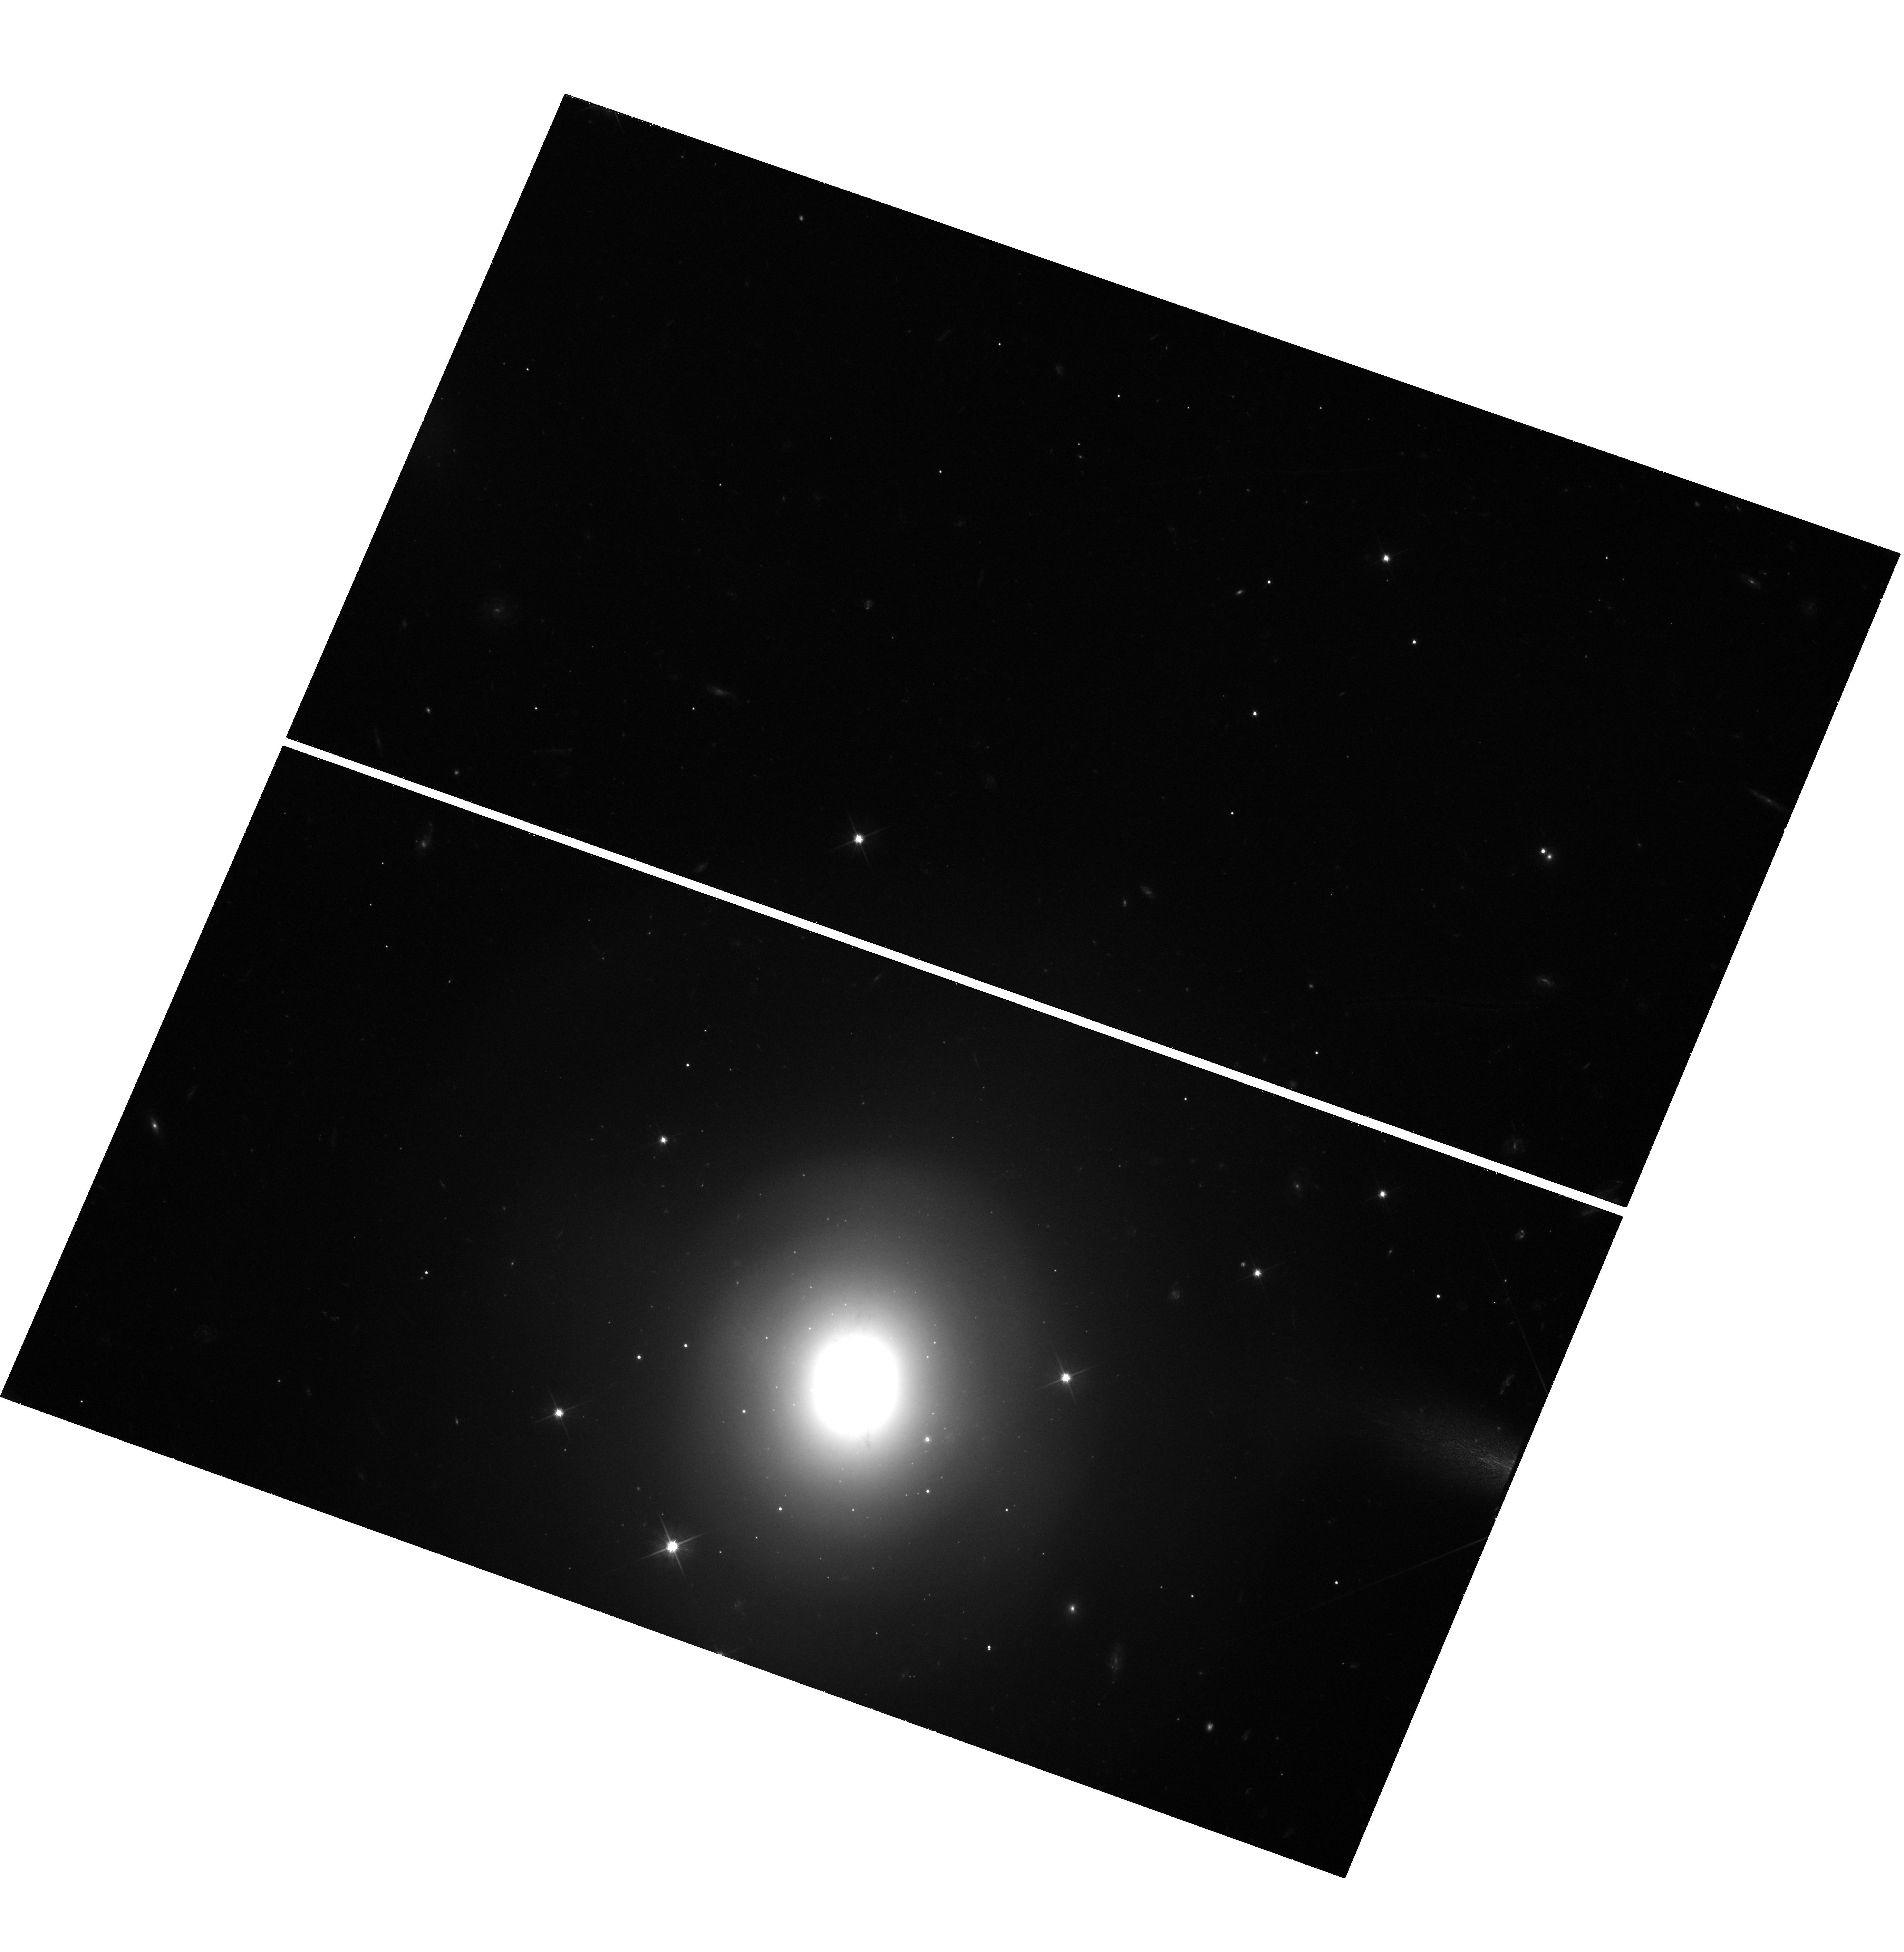
Target: GW170817
Instrument: WFC3/UVIS
Filter: F606W
Exposure: 1.6 h
Observation ID: hst_15482_1a_wfc3_uvis_f606w_idsm1a

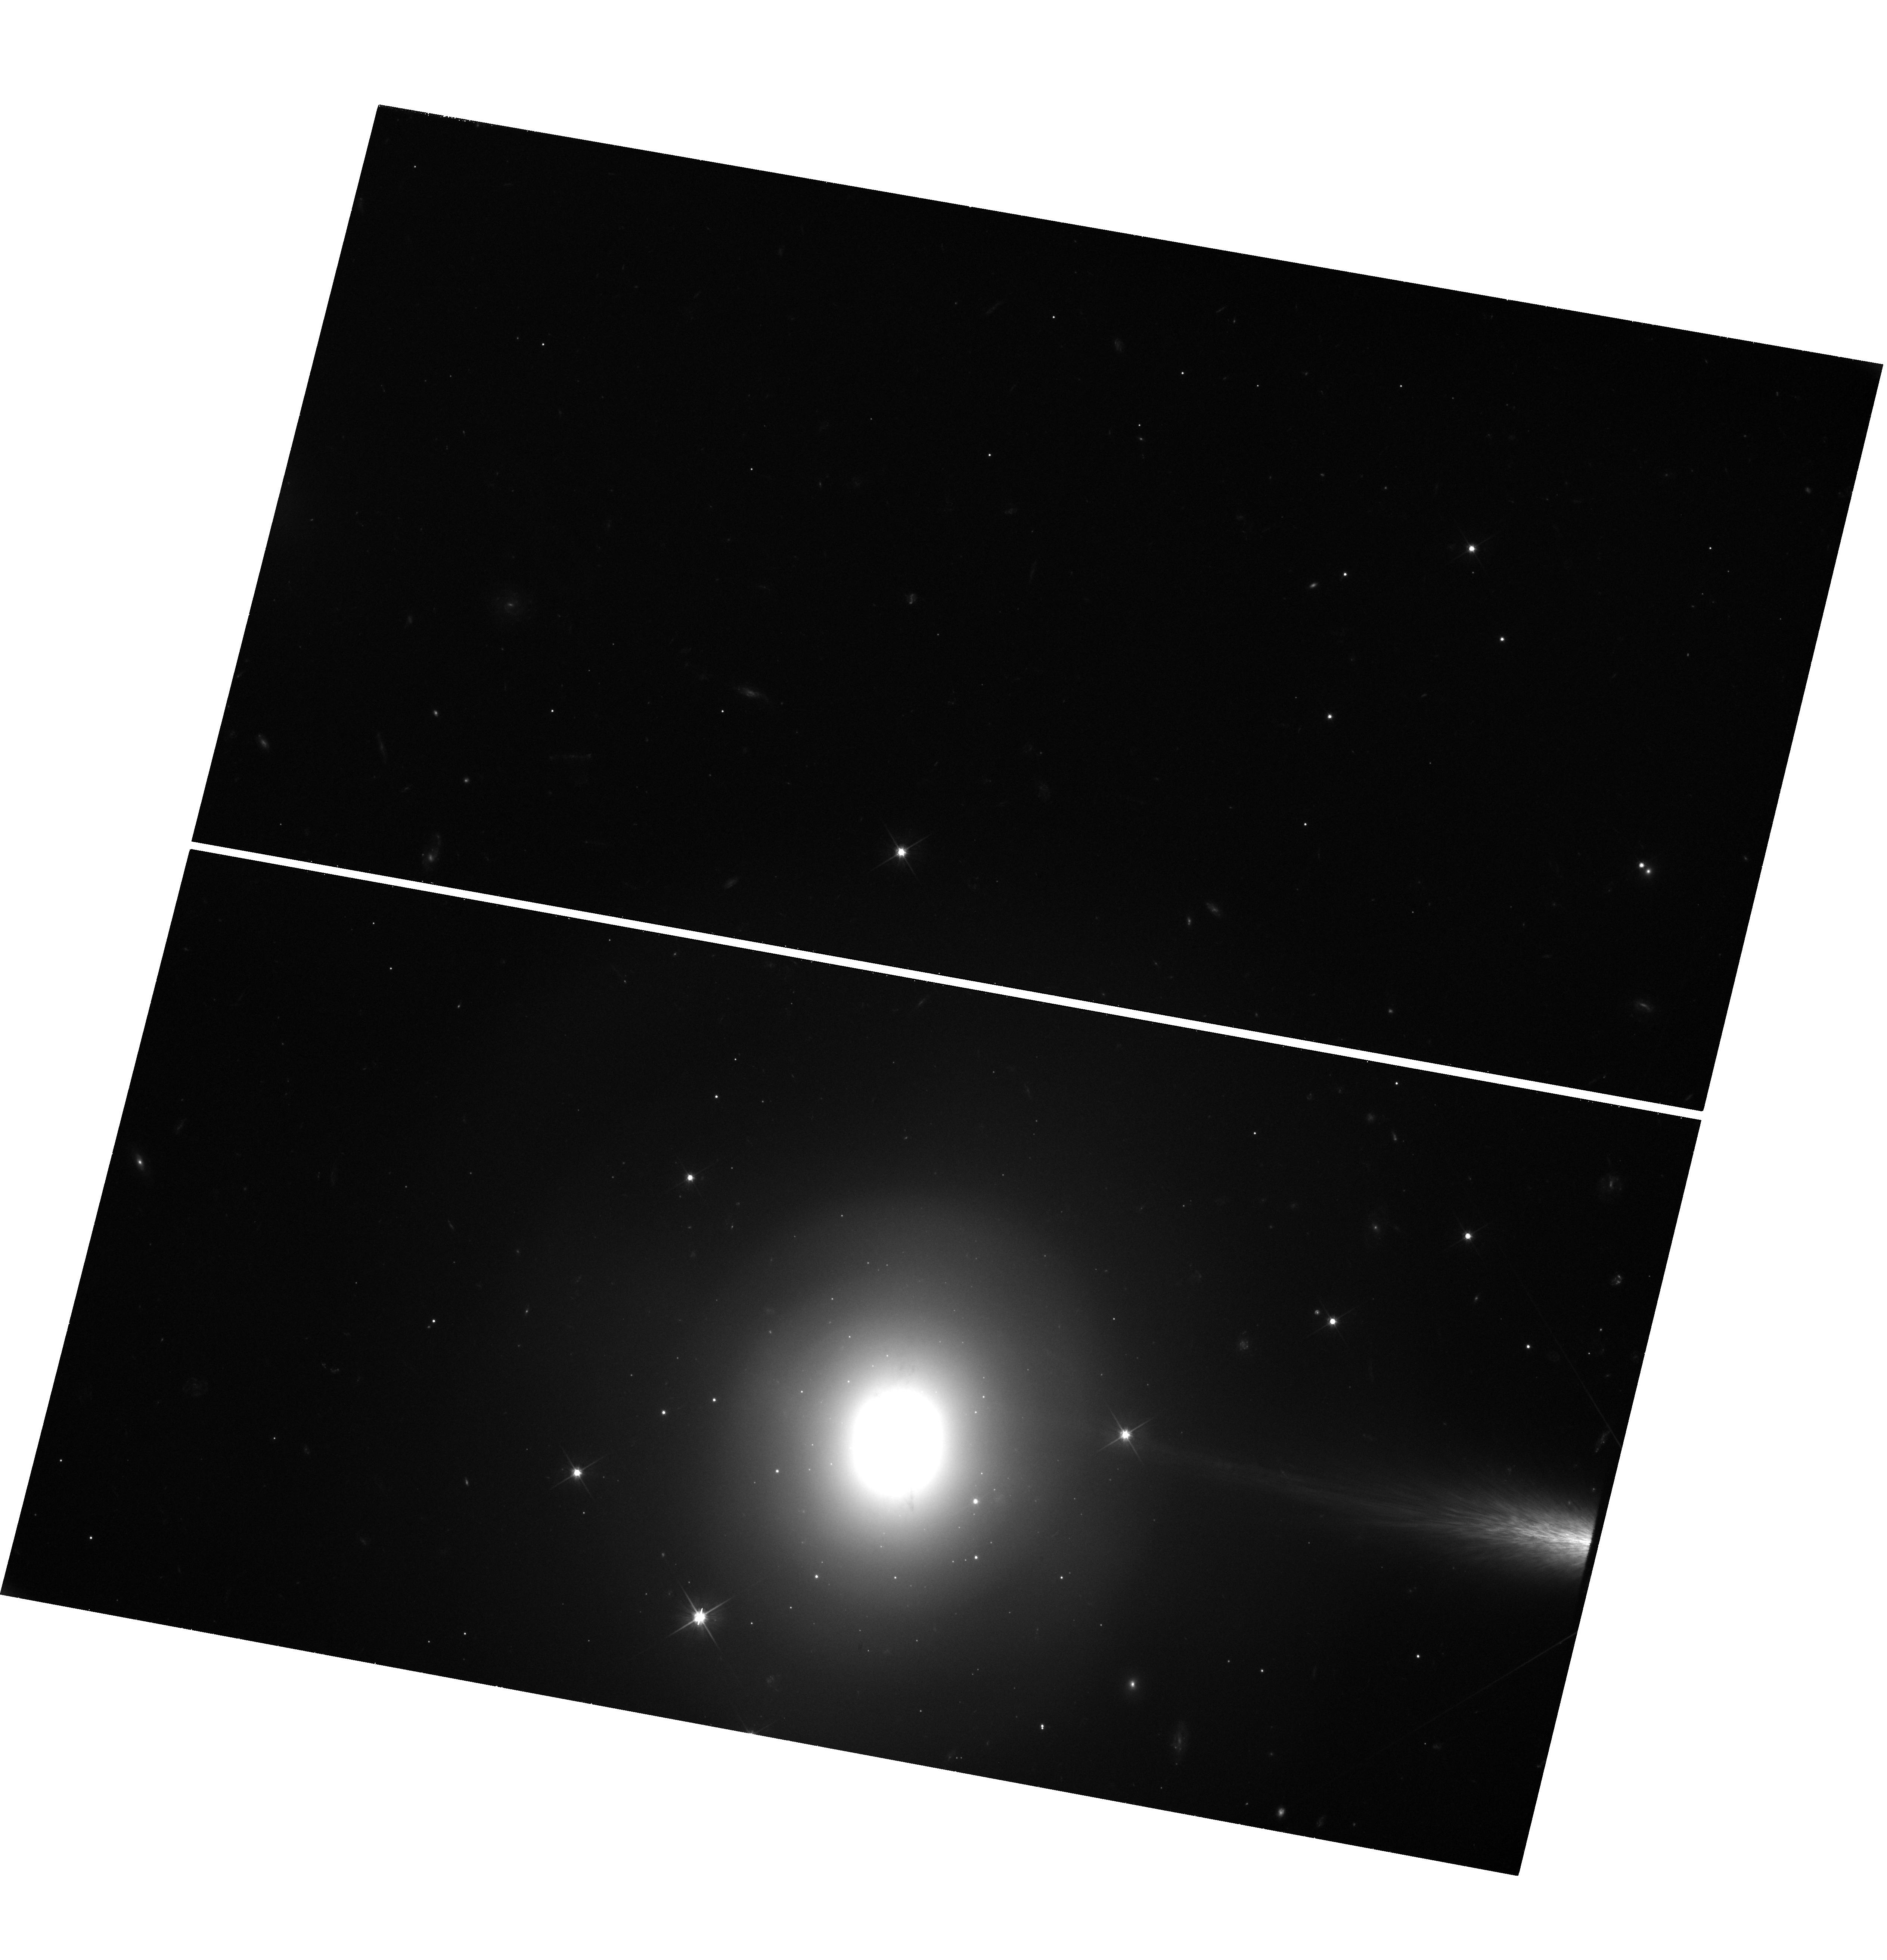
Target: GW170817
Instrument: WFC3/UVIS
Filter: F606W
Exposure: 2.4 h
Observation ID: hst_15482_2b_wfc3_uvis_f606w_idsm2b

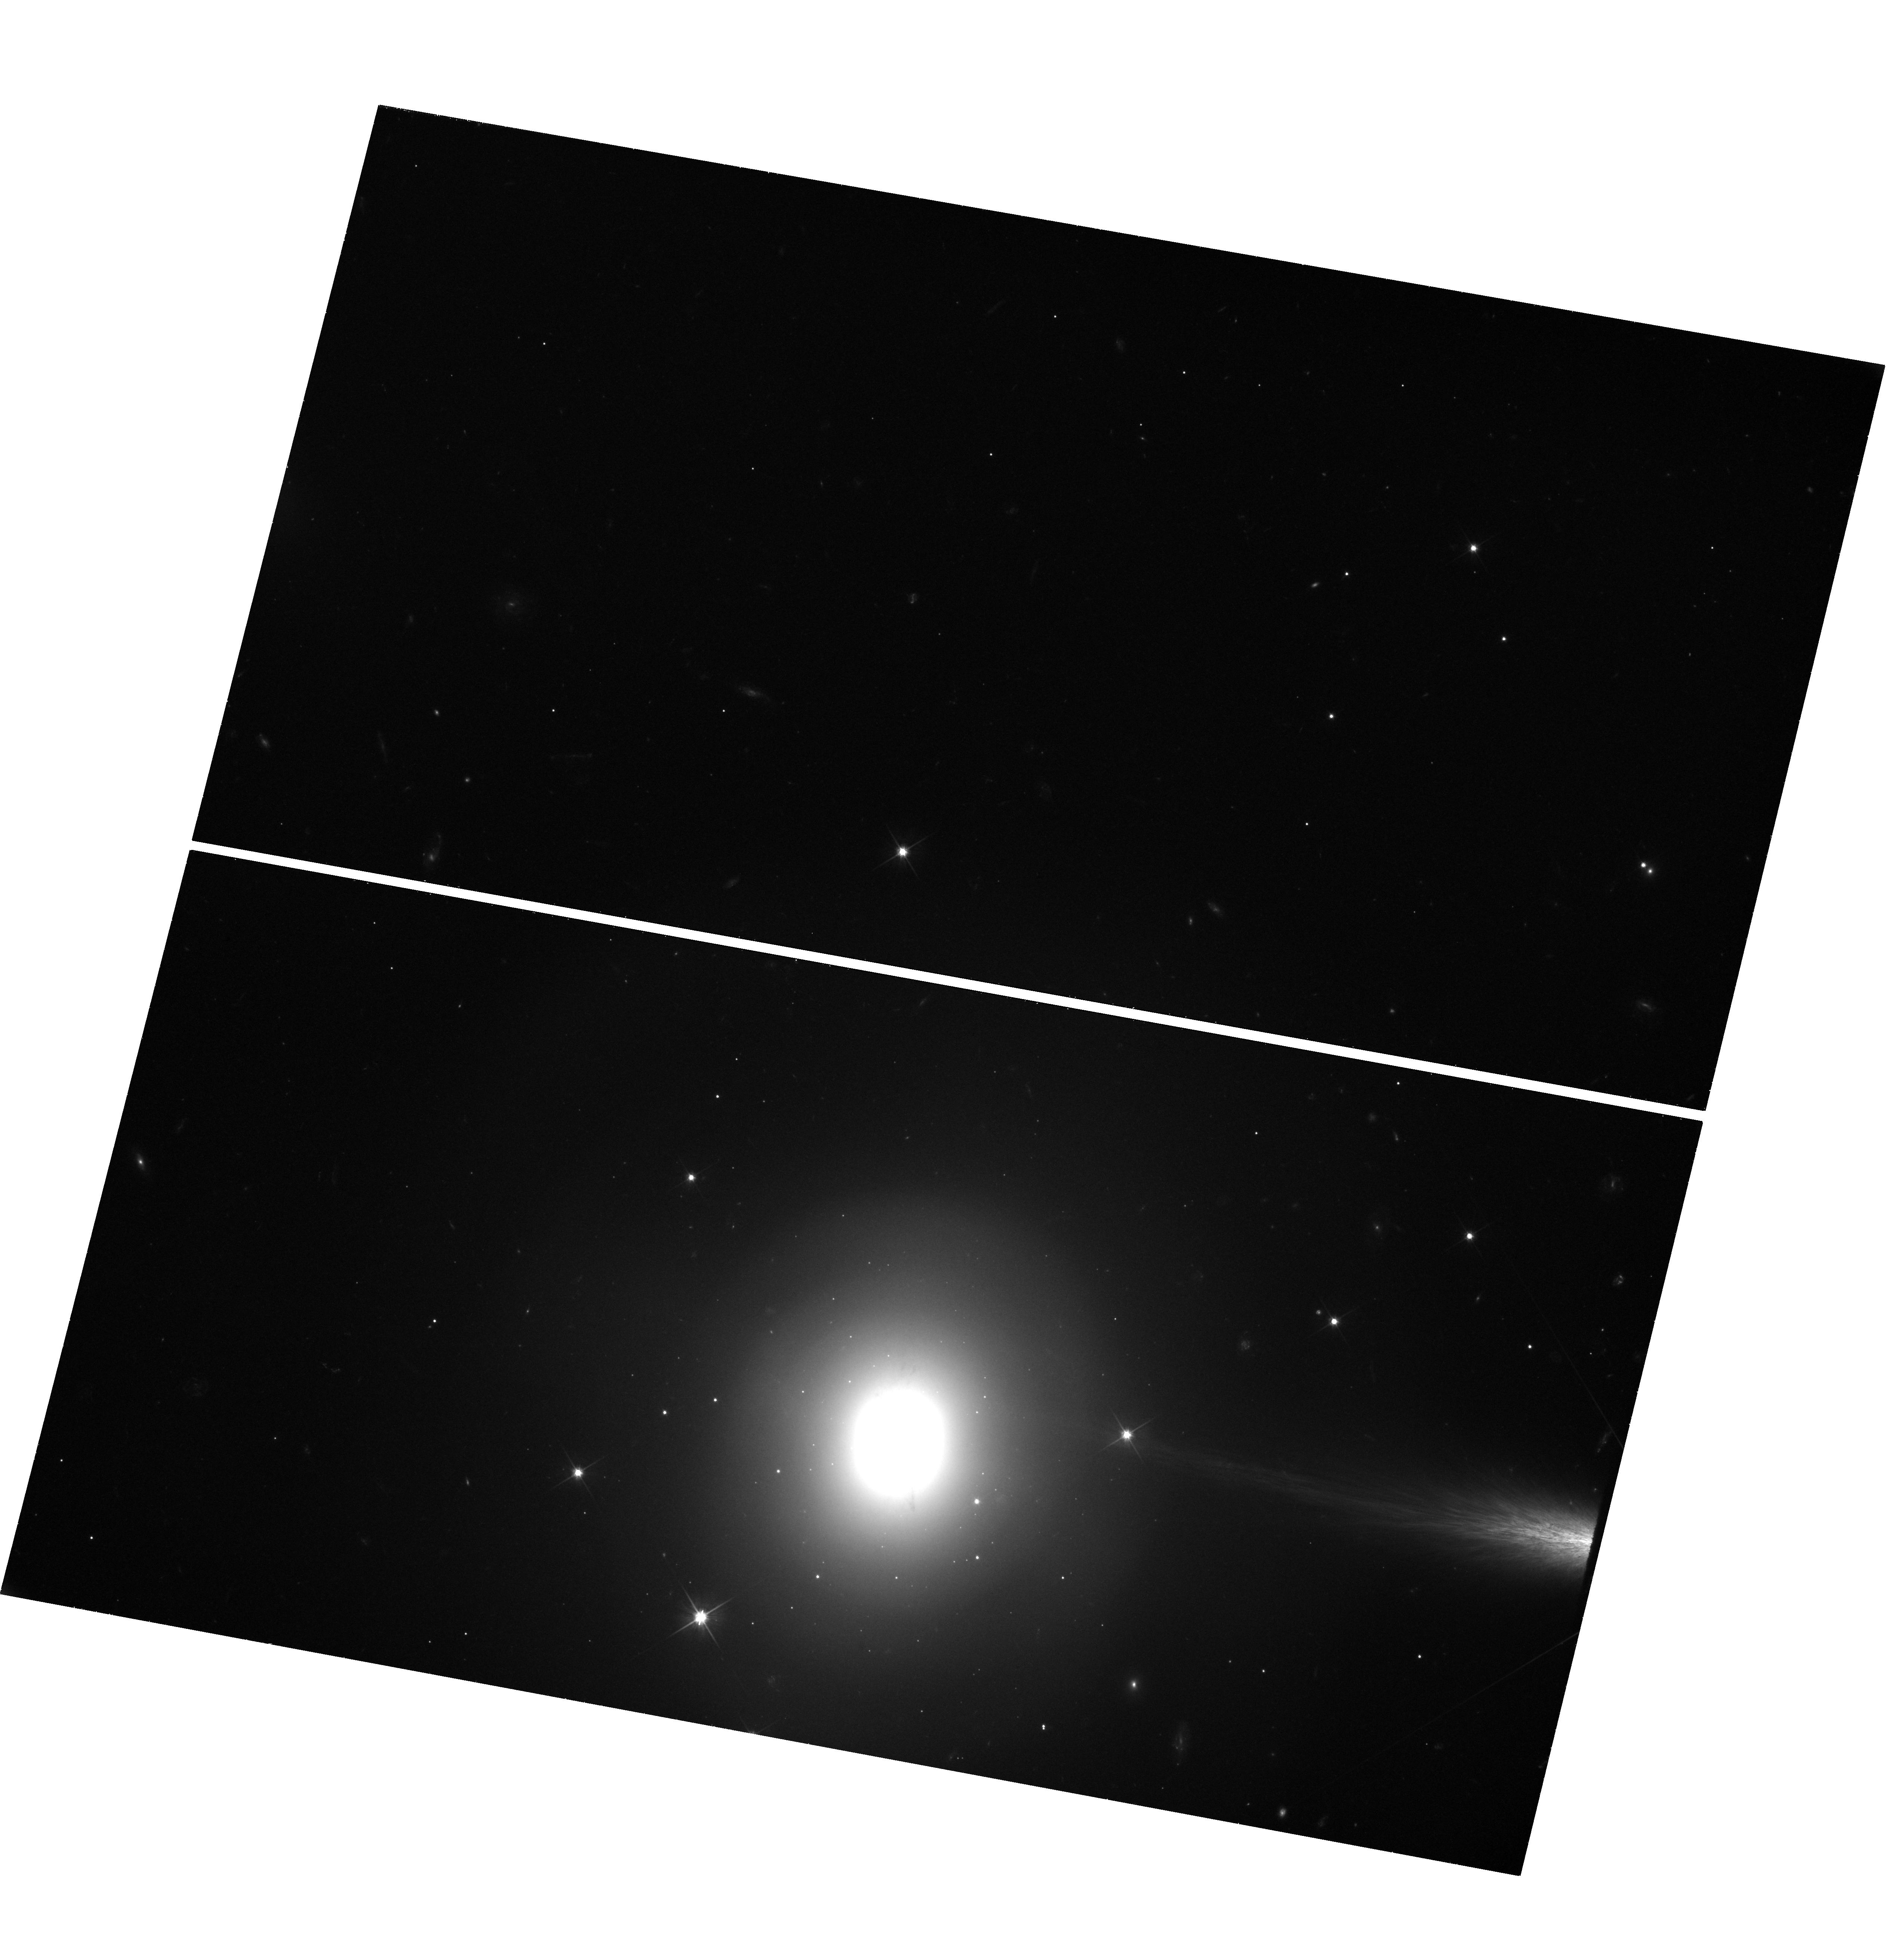
Target: GW170817
Instrument: WFC3/UVIS
Filter: F606W
Exposure: 1.6 h
Observation ID: hst_15482_2a_wfc3_uvis_f606w_idsm2a

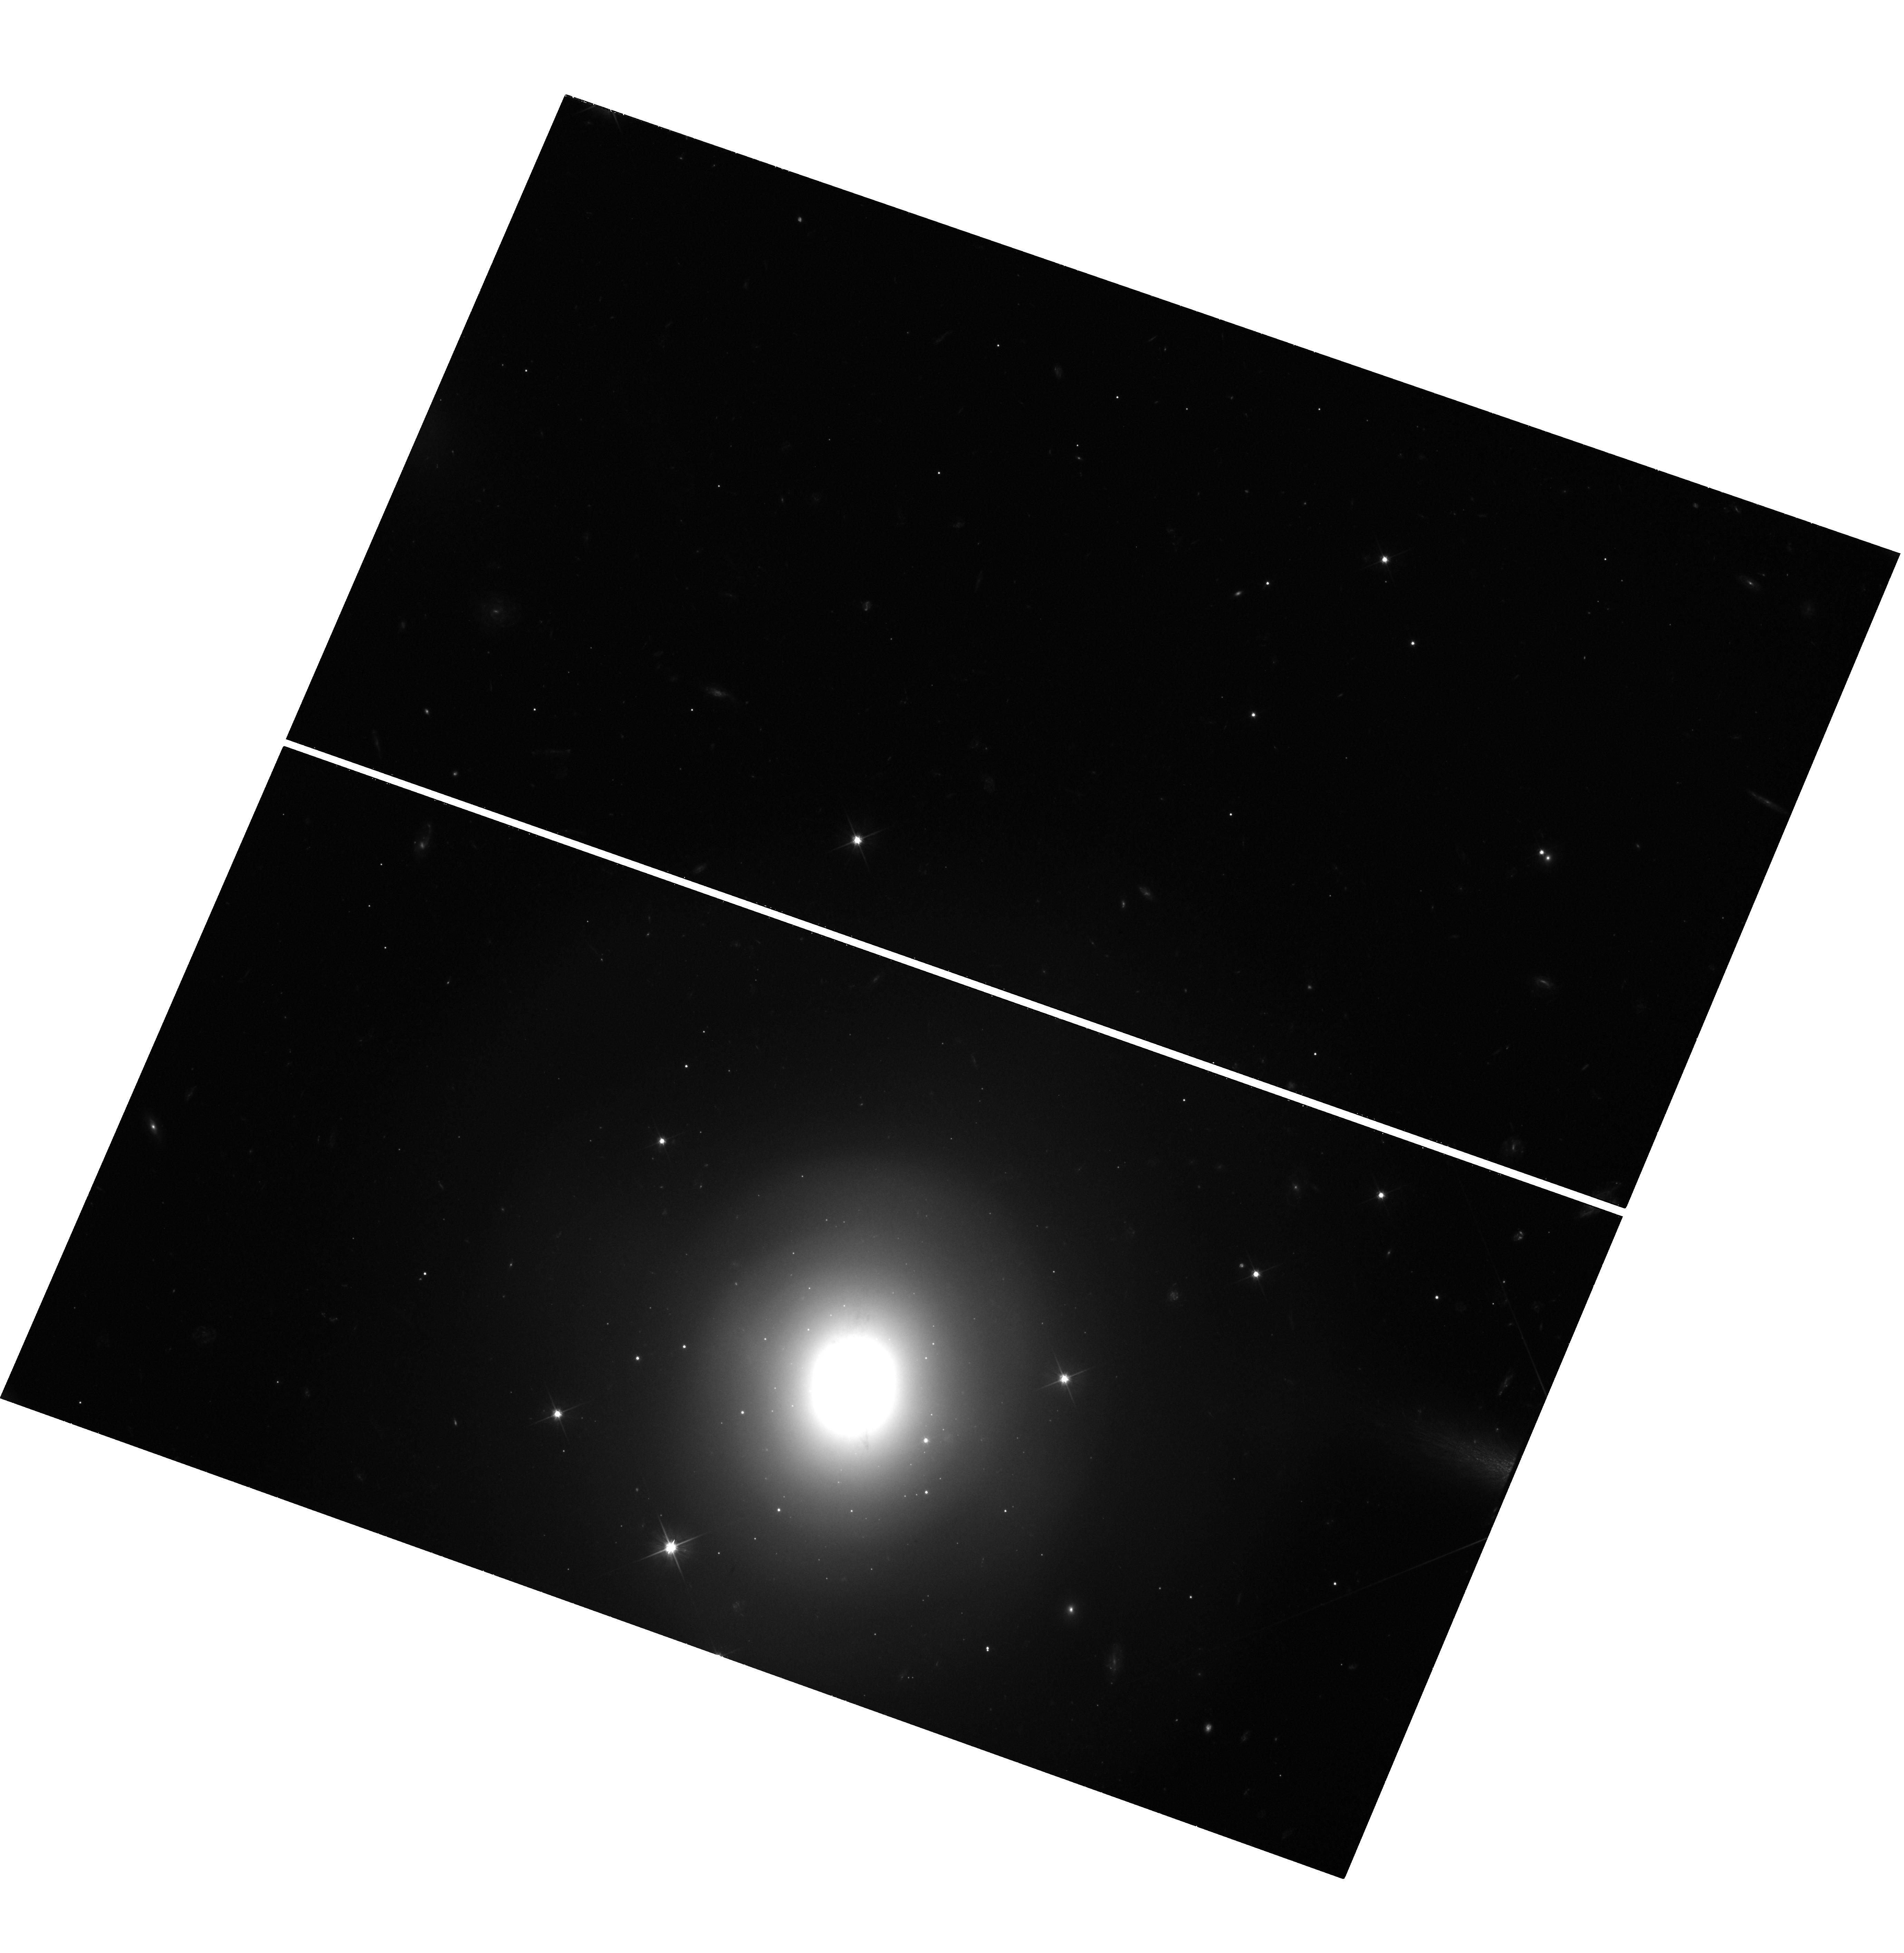
Target: GW170817
Instrument: WFC3/UVIS
Filter: F606W
Exposure: 2.4 h
Observation ID: hst_15482_1b_wfc3_uvis_f606w_idsm1b

Unveiling the nature of GW170817 through late-time observations: A normal short GRB viewed off-axis or a unique event? (PI: Lyman, Joseph)

The first multi-messenger gravitational wave event, GW170817, continues to intrigue long after the fading of the fabled kilonova. The source is now detectable as a gamma-ray burst (GRB) afterglow, emitting synchrotron radiation across a wide range of electromagnetic frequencies. The continued, long rise of the afterglow thus far has shown the canonical beamed jet model, often used to interpret cosmological GRBs, is not correct for this event. Currently, competing models are able to reproduce the observed afterglow - these include the 'cocoon' and 'structured-jet' models. Distinguishing between these scenarios is vital to understanding the intrinsically subluminous GRB that accompanied GW170817, by either reconciling it with cosmological short GRBs (due to it being viewed off-axis), or confirming an entirely new means of gamma-ray production for this event. The coming months represent a crucial period of evolution for the afterglow light curve, where we have predicted it will peak and begin to decay. Observing the time of peak and the steepness of the decay are a means to directly distinguish between the competing models. Our proposed cadenced deep mid-cycle observations will provide the necessary coverage over this opportune epoch and will answer one of the outstanding mysteries of this unique event: the nature of the emission mechanism responsible for the GRB and afterglow. These results will shape future theoretical and observational effort in the new field of multi-messenger GW astrophysics.